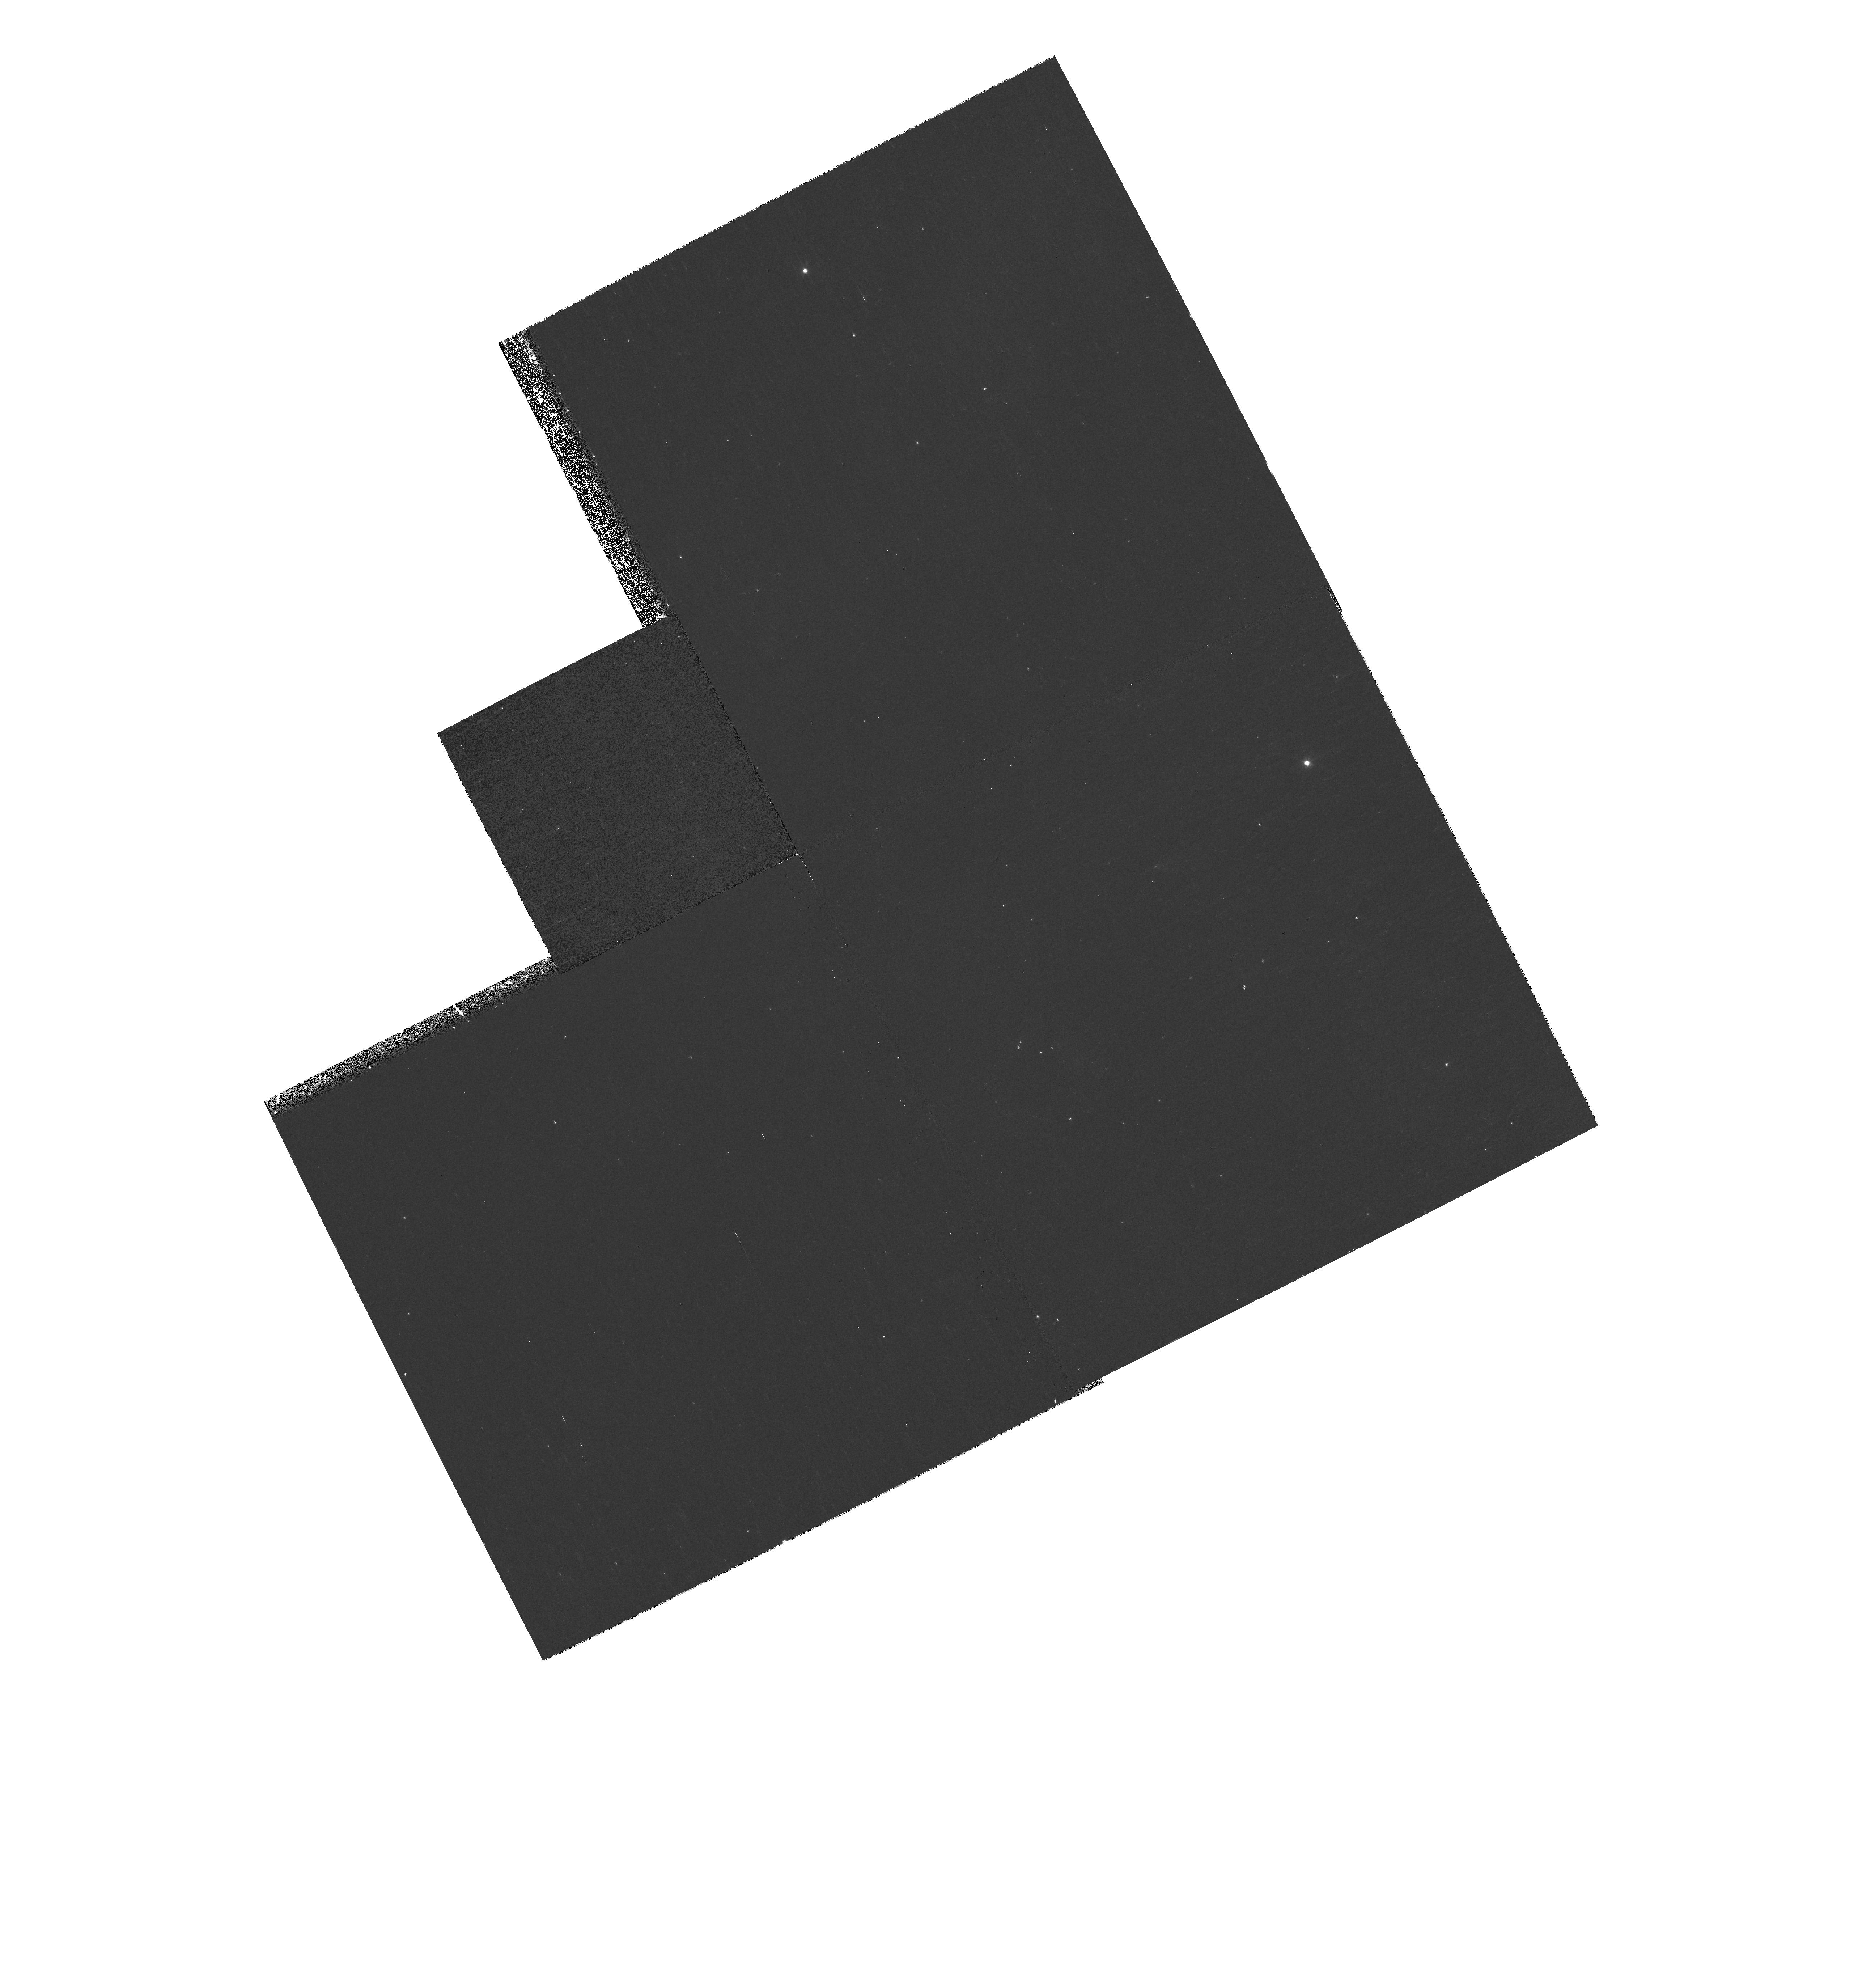
Target: NGC7293-POS4-PAR
Instrument: WFPC2/PC
Filter: F631N
Exposure: 17 min
Observation ID: hst_9700_14_wfpc2_pc_f631n_u8kr14

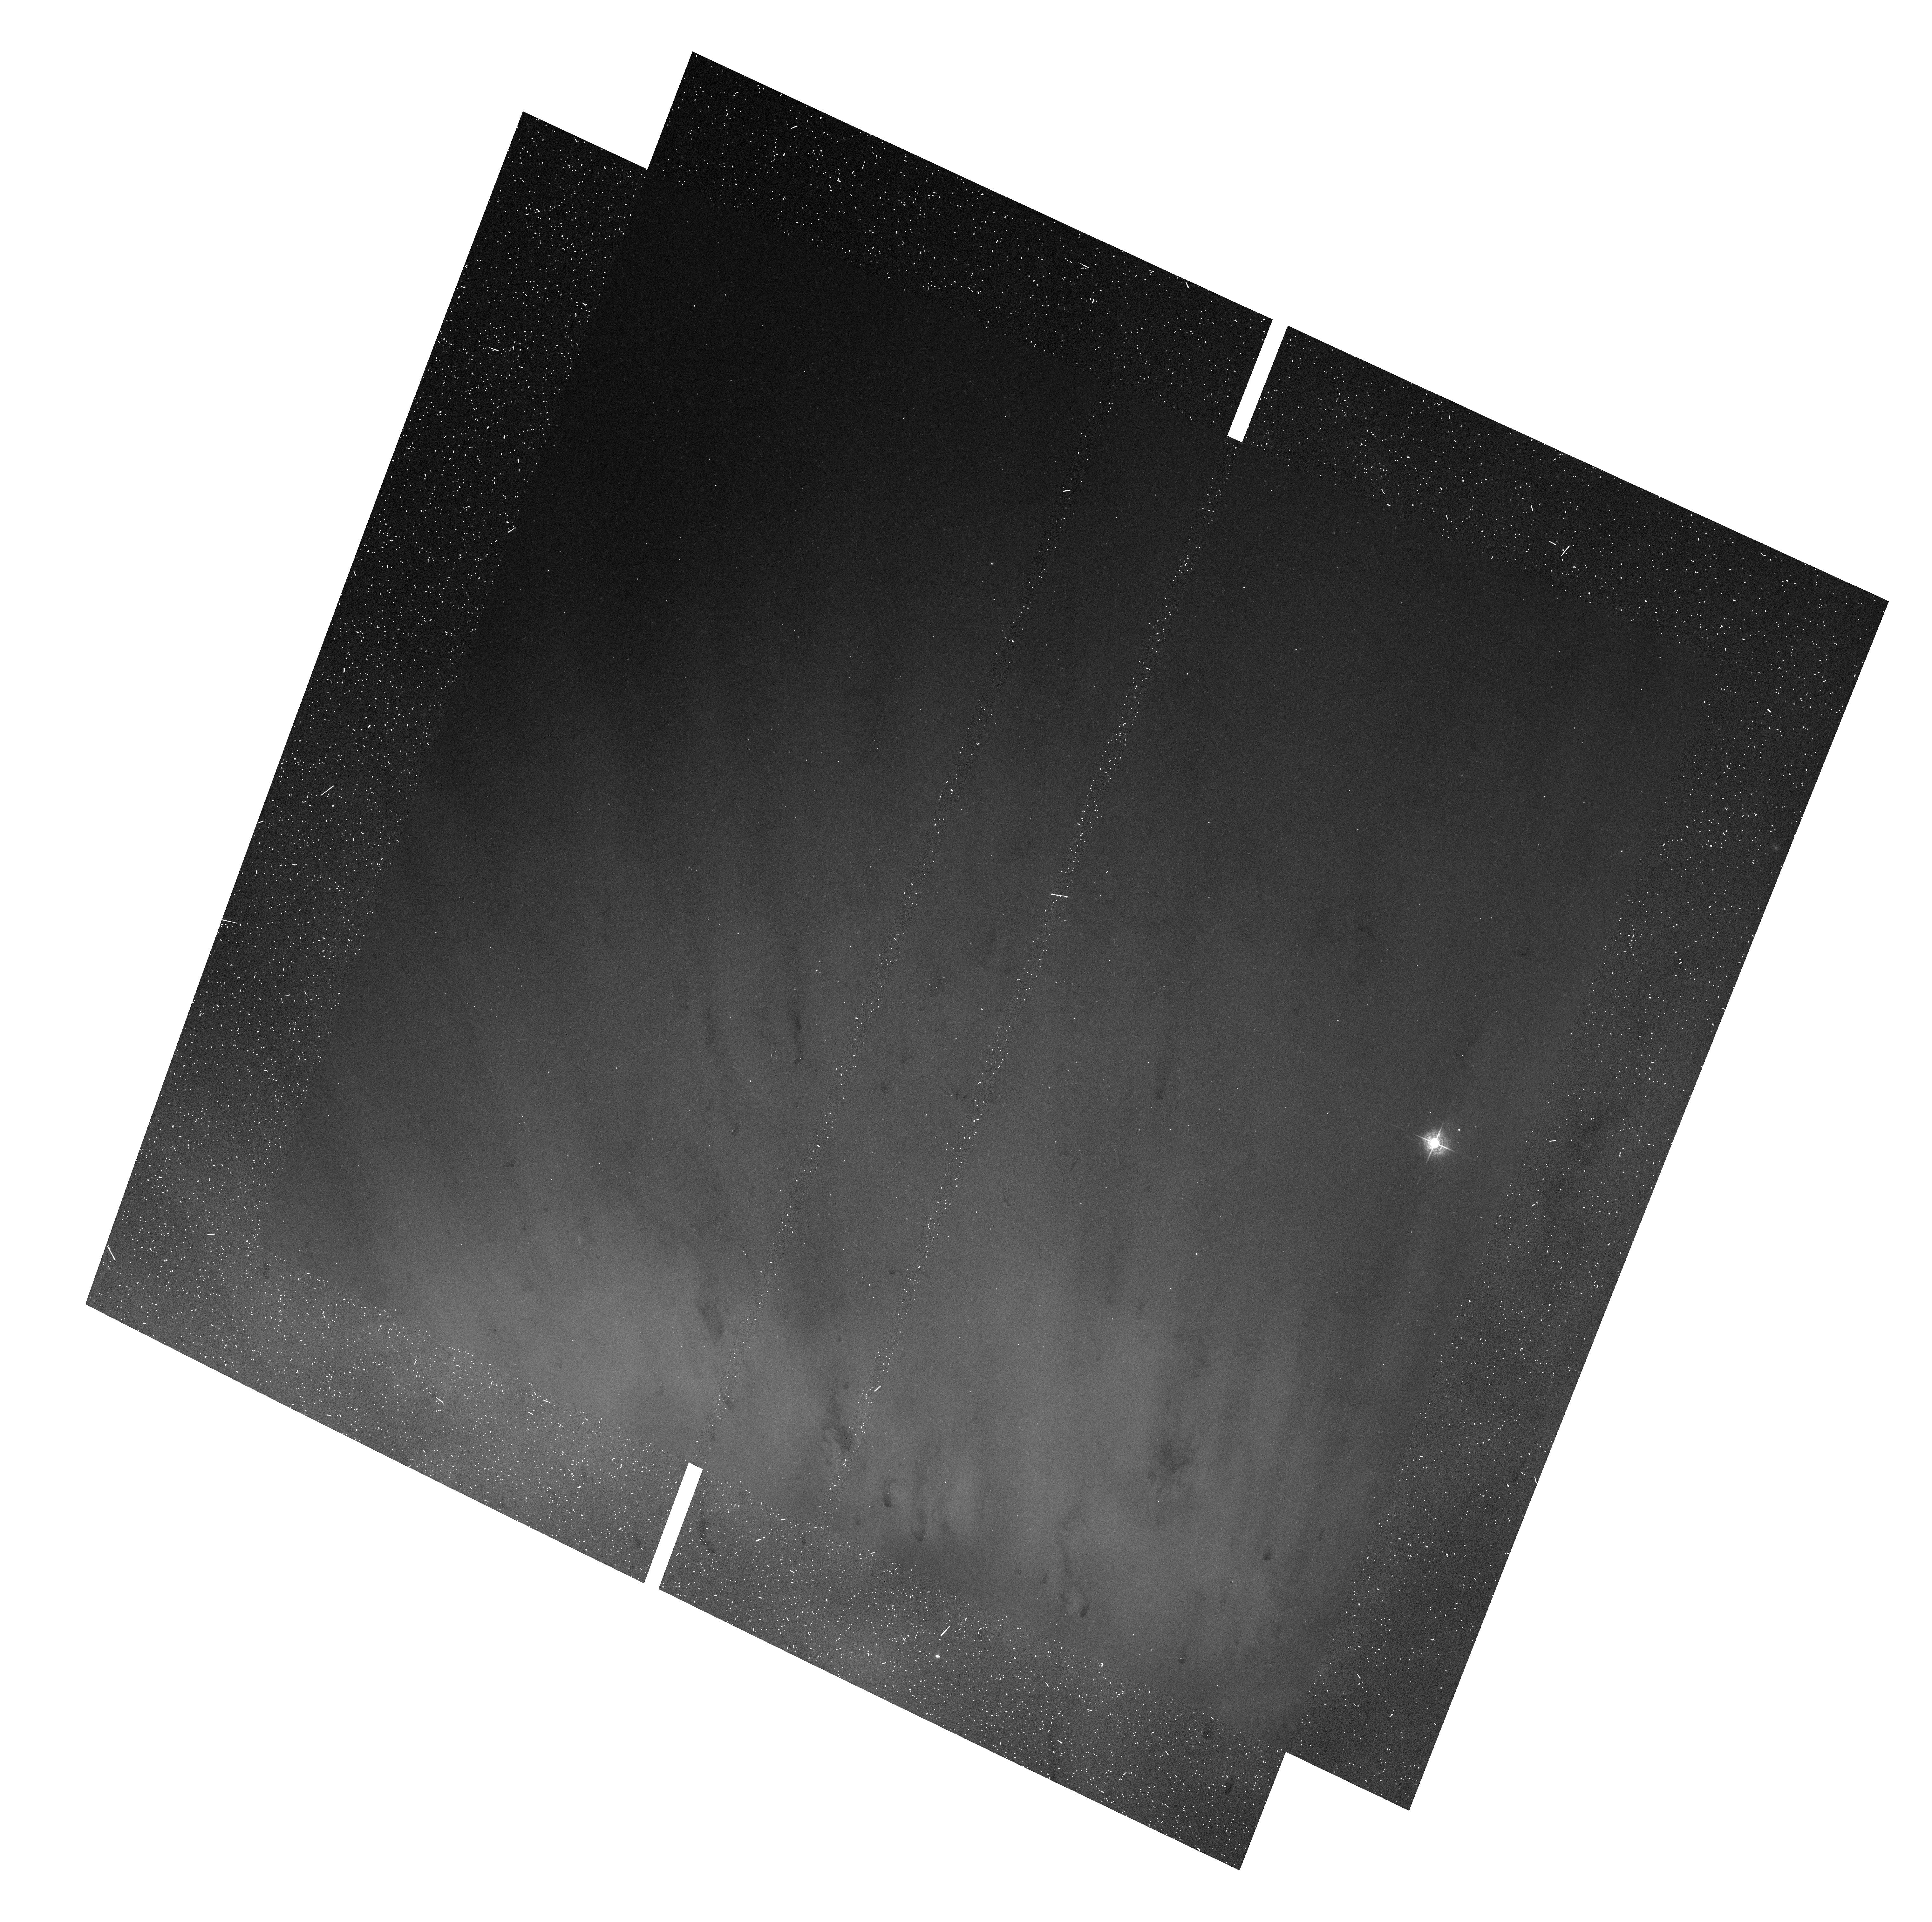
Target: NGC7293-POS1
Instrument: ACS/WFC
Filter: F502N
Exposure: 14 min
Observation ID: hst_9700_01_acs_wfc_f502n_j8kr01

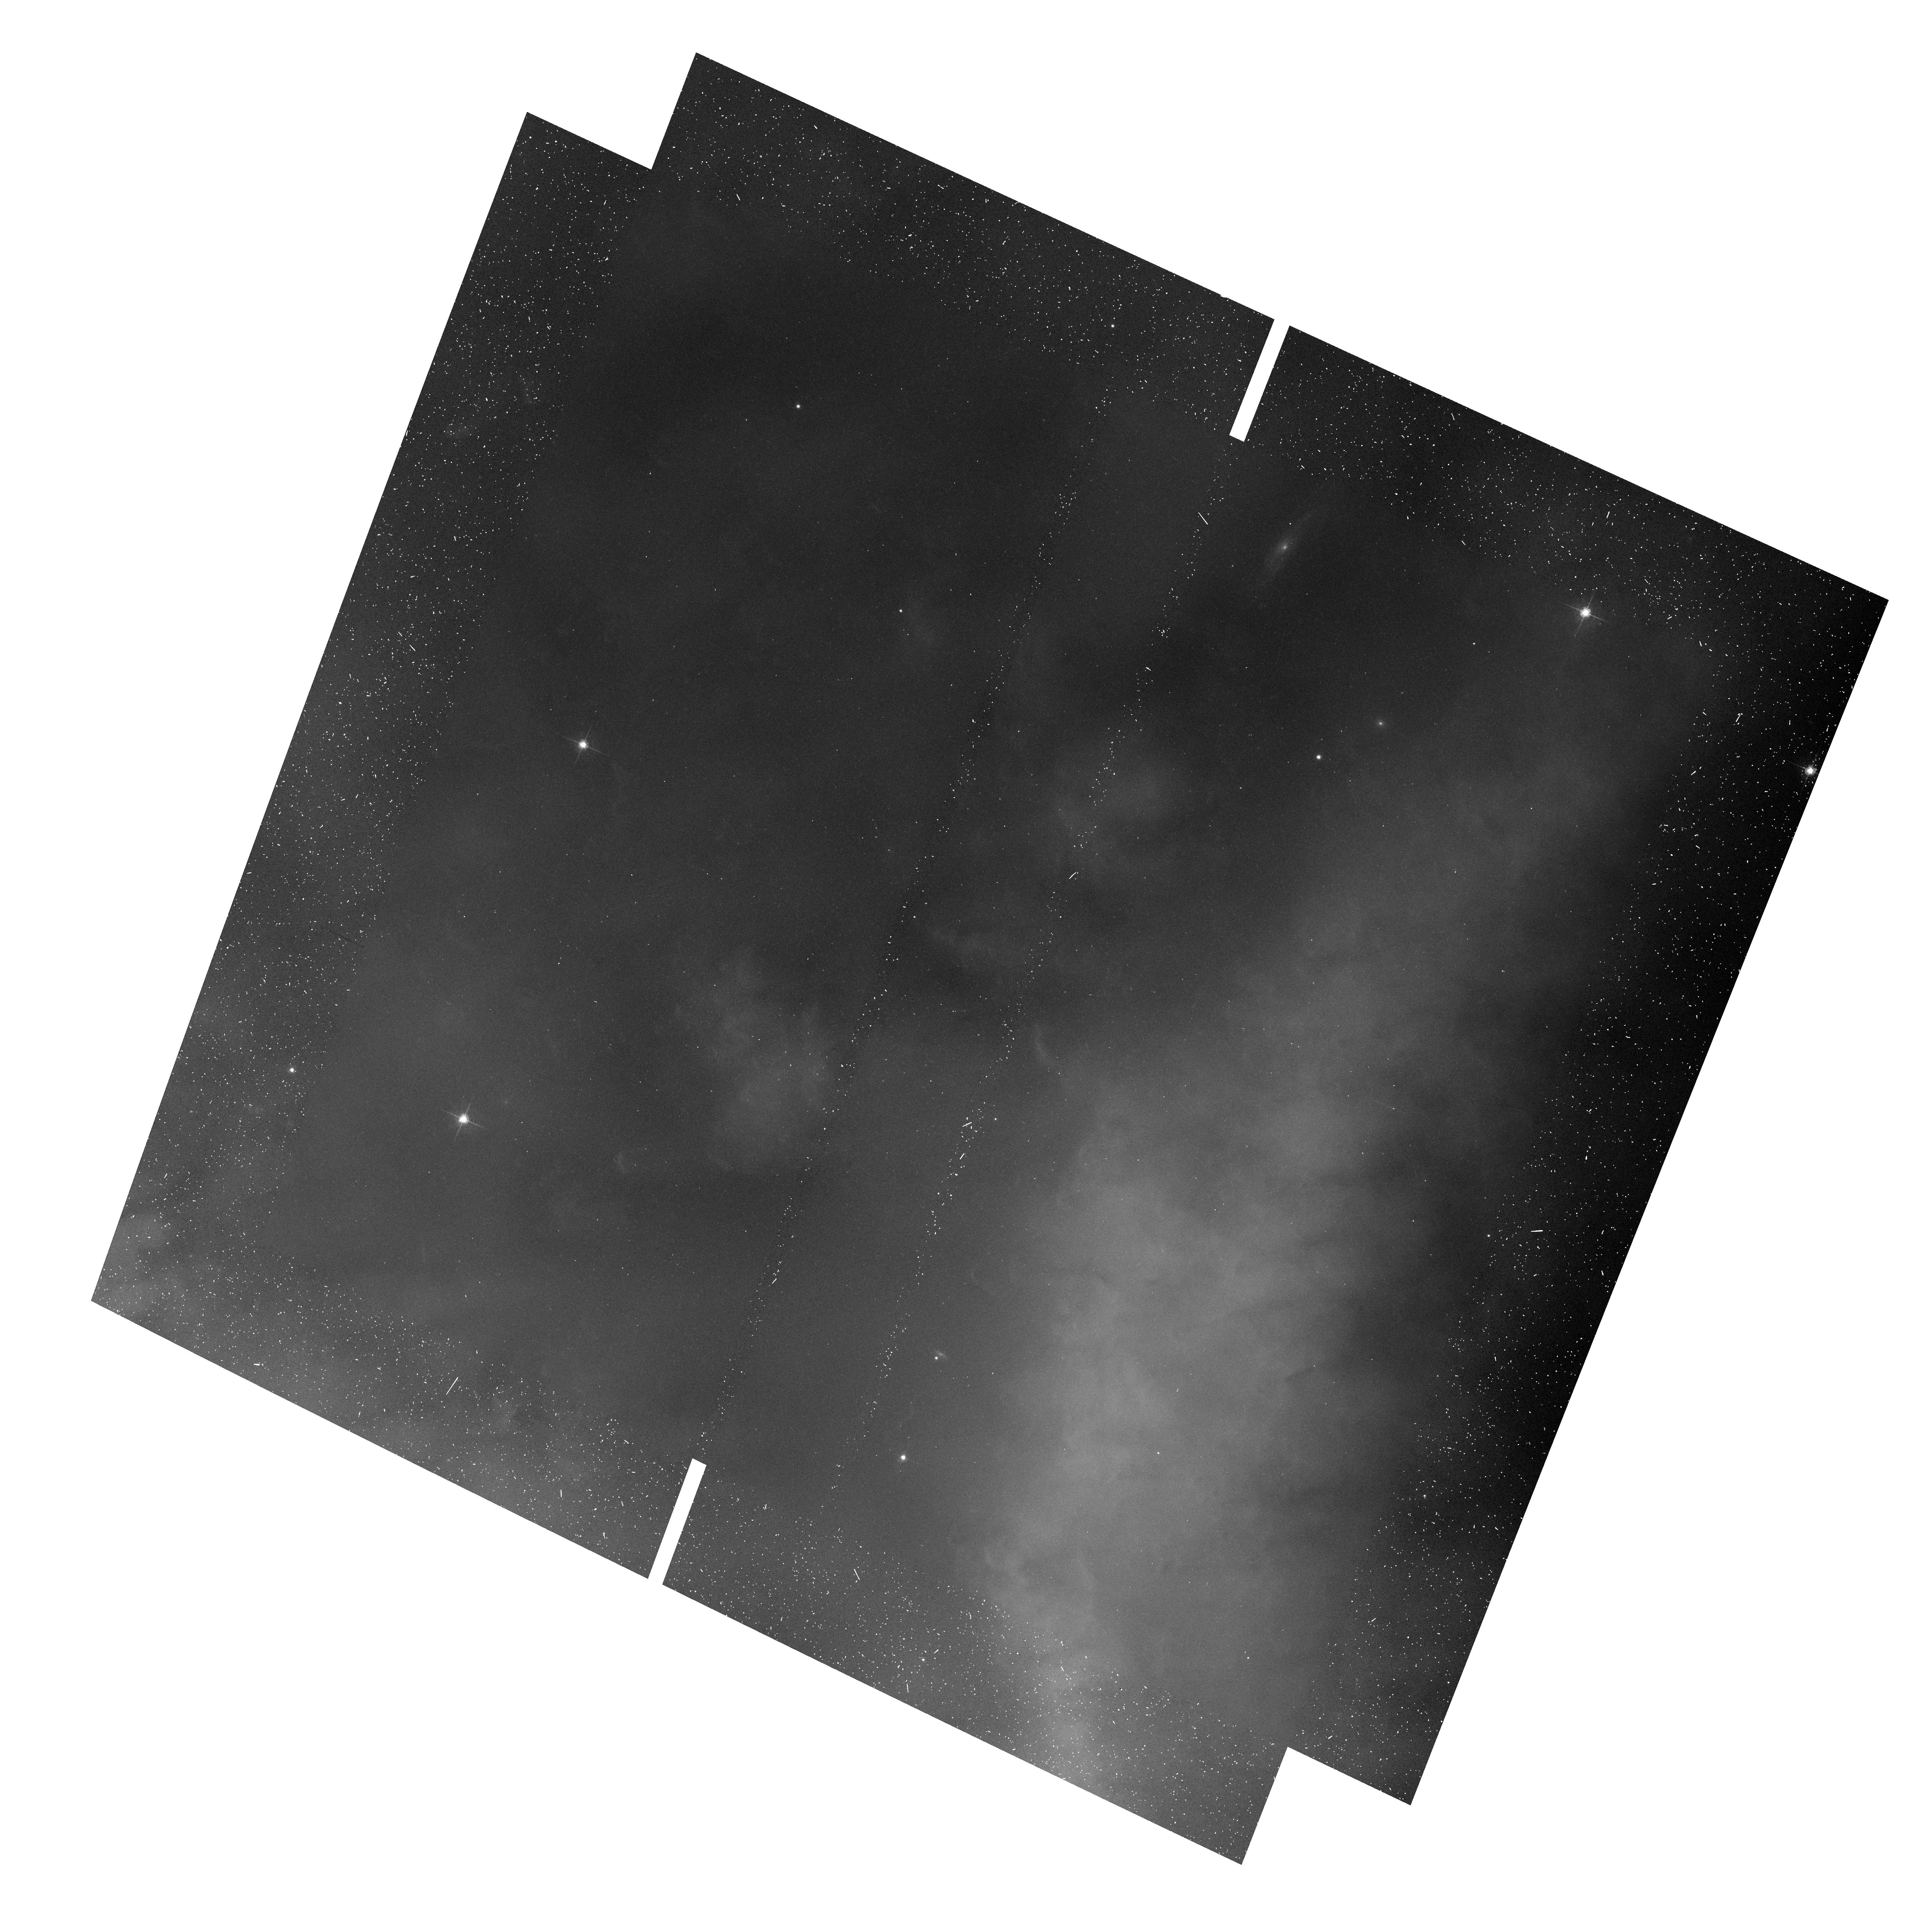
Target: NGC7293-POS3
Instrument: ACS/WFC
Filter: F658N
Exposure: 15 min
Observation ID: hst_9700_03_acs_wfc_f658n_j8kr03

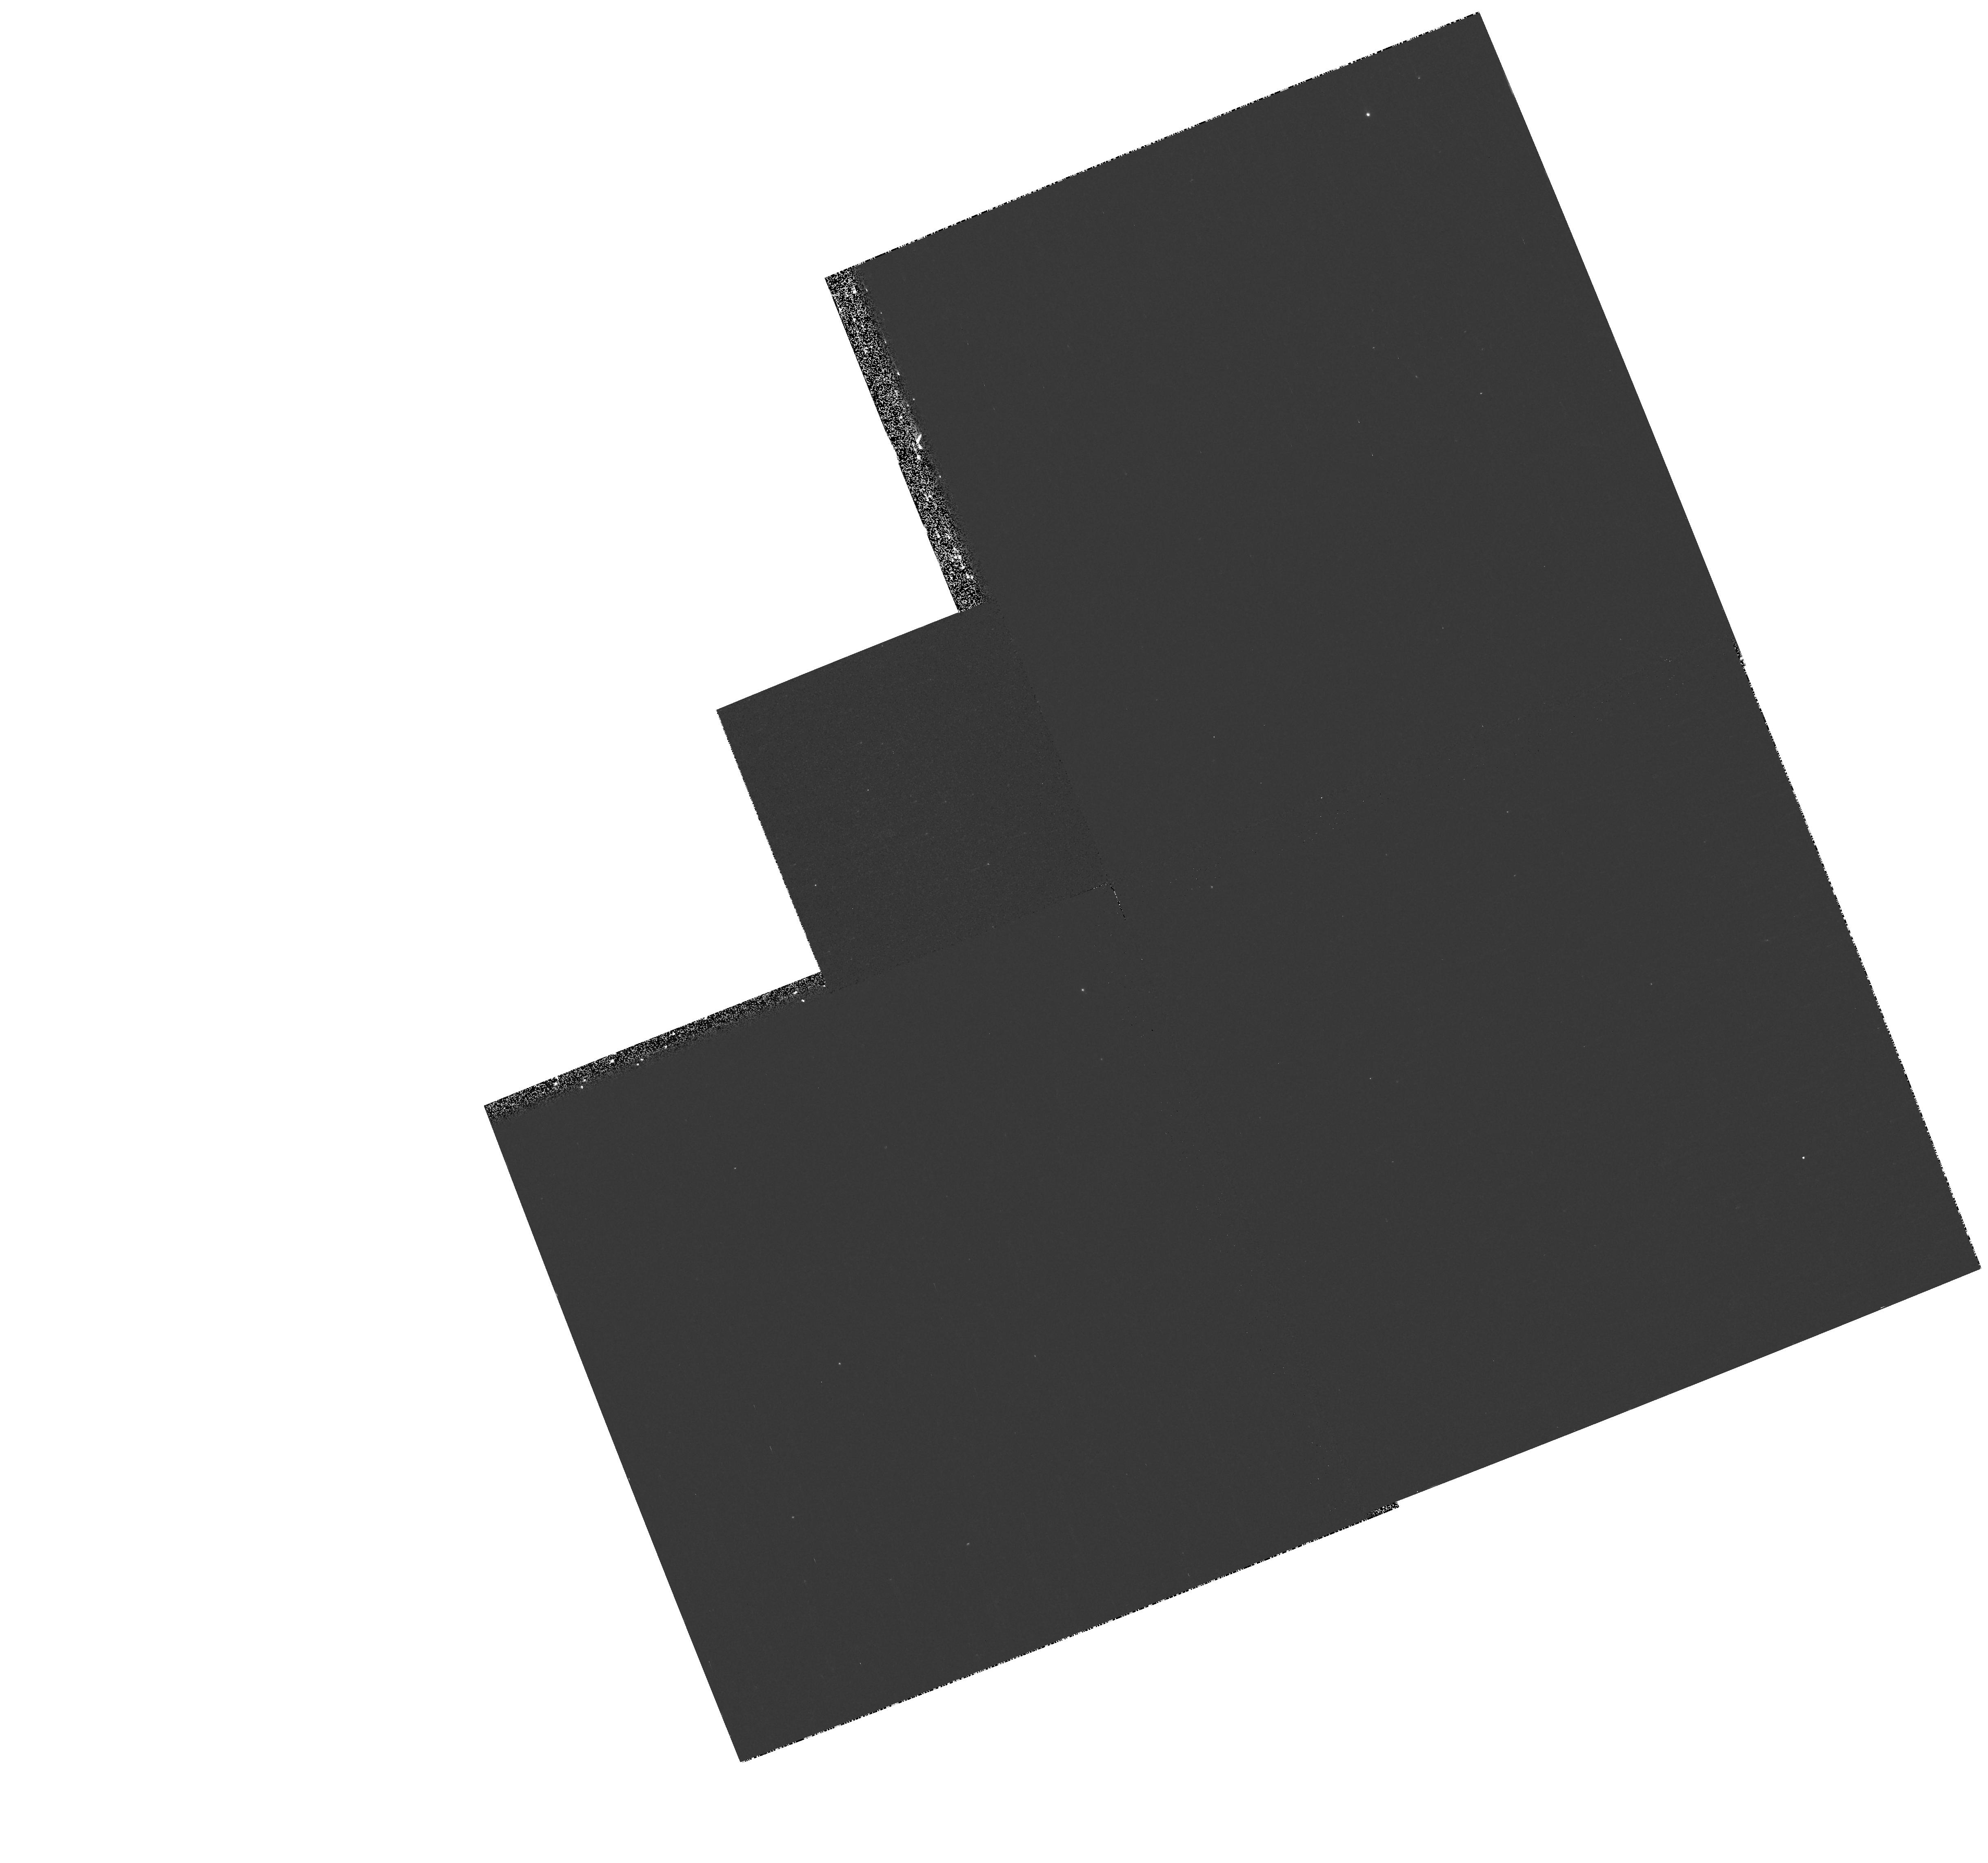
Target: NGC7293-POS7-PAR
Instrument: WFPC2/PC
Filter: F631N
Exposure: 13 min
Observation ID: hst_9700_07_wfpc2_pc_f631n_u8kr07

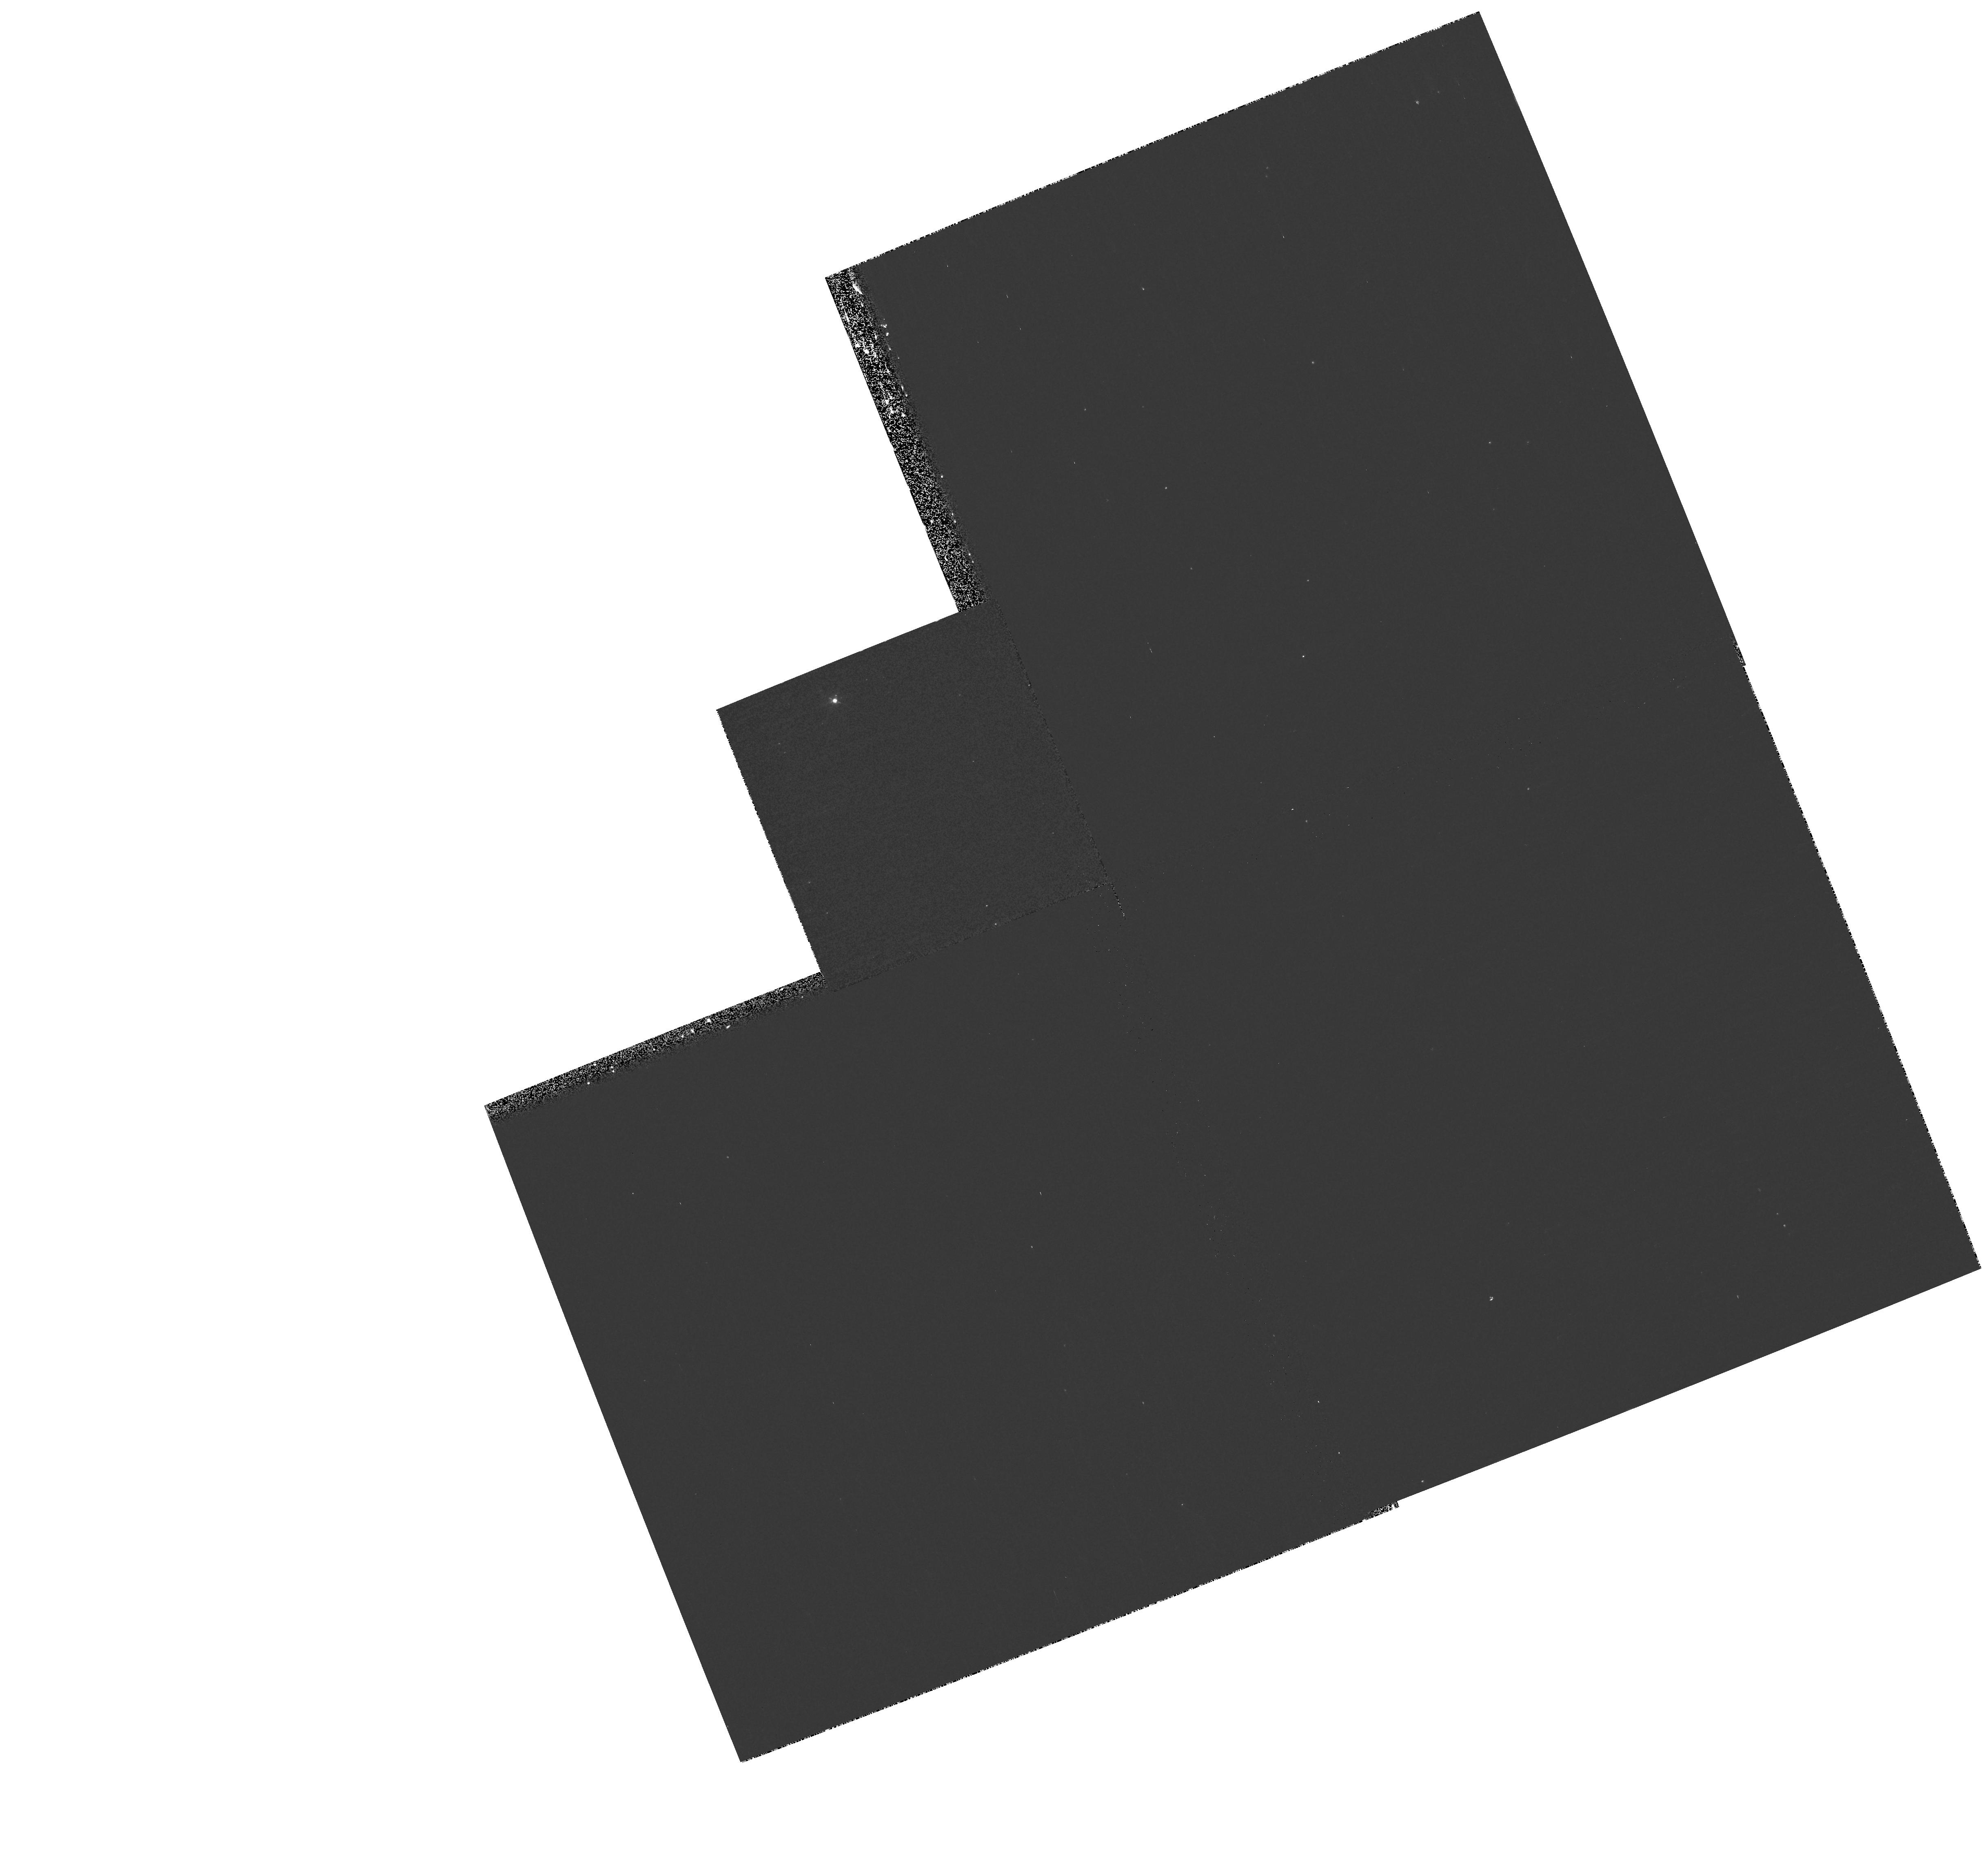
Target: NGC7293-POS3-PAR
Instrument: WFPC2/PC
Filter: F469N
Exposure: 13 min
Observation ID: hst_9700_03_wfpc2_pc_f469n_u8kr03

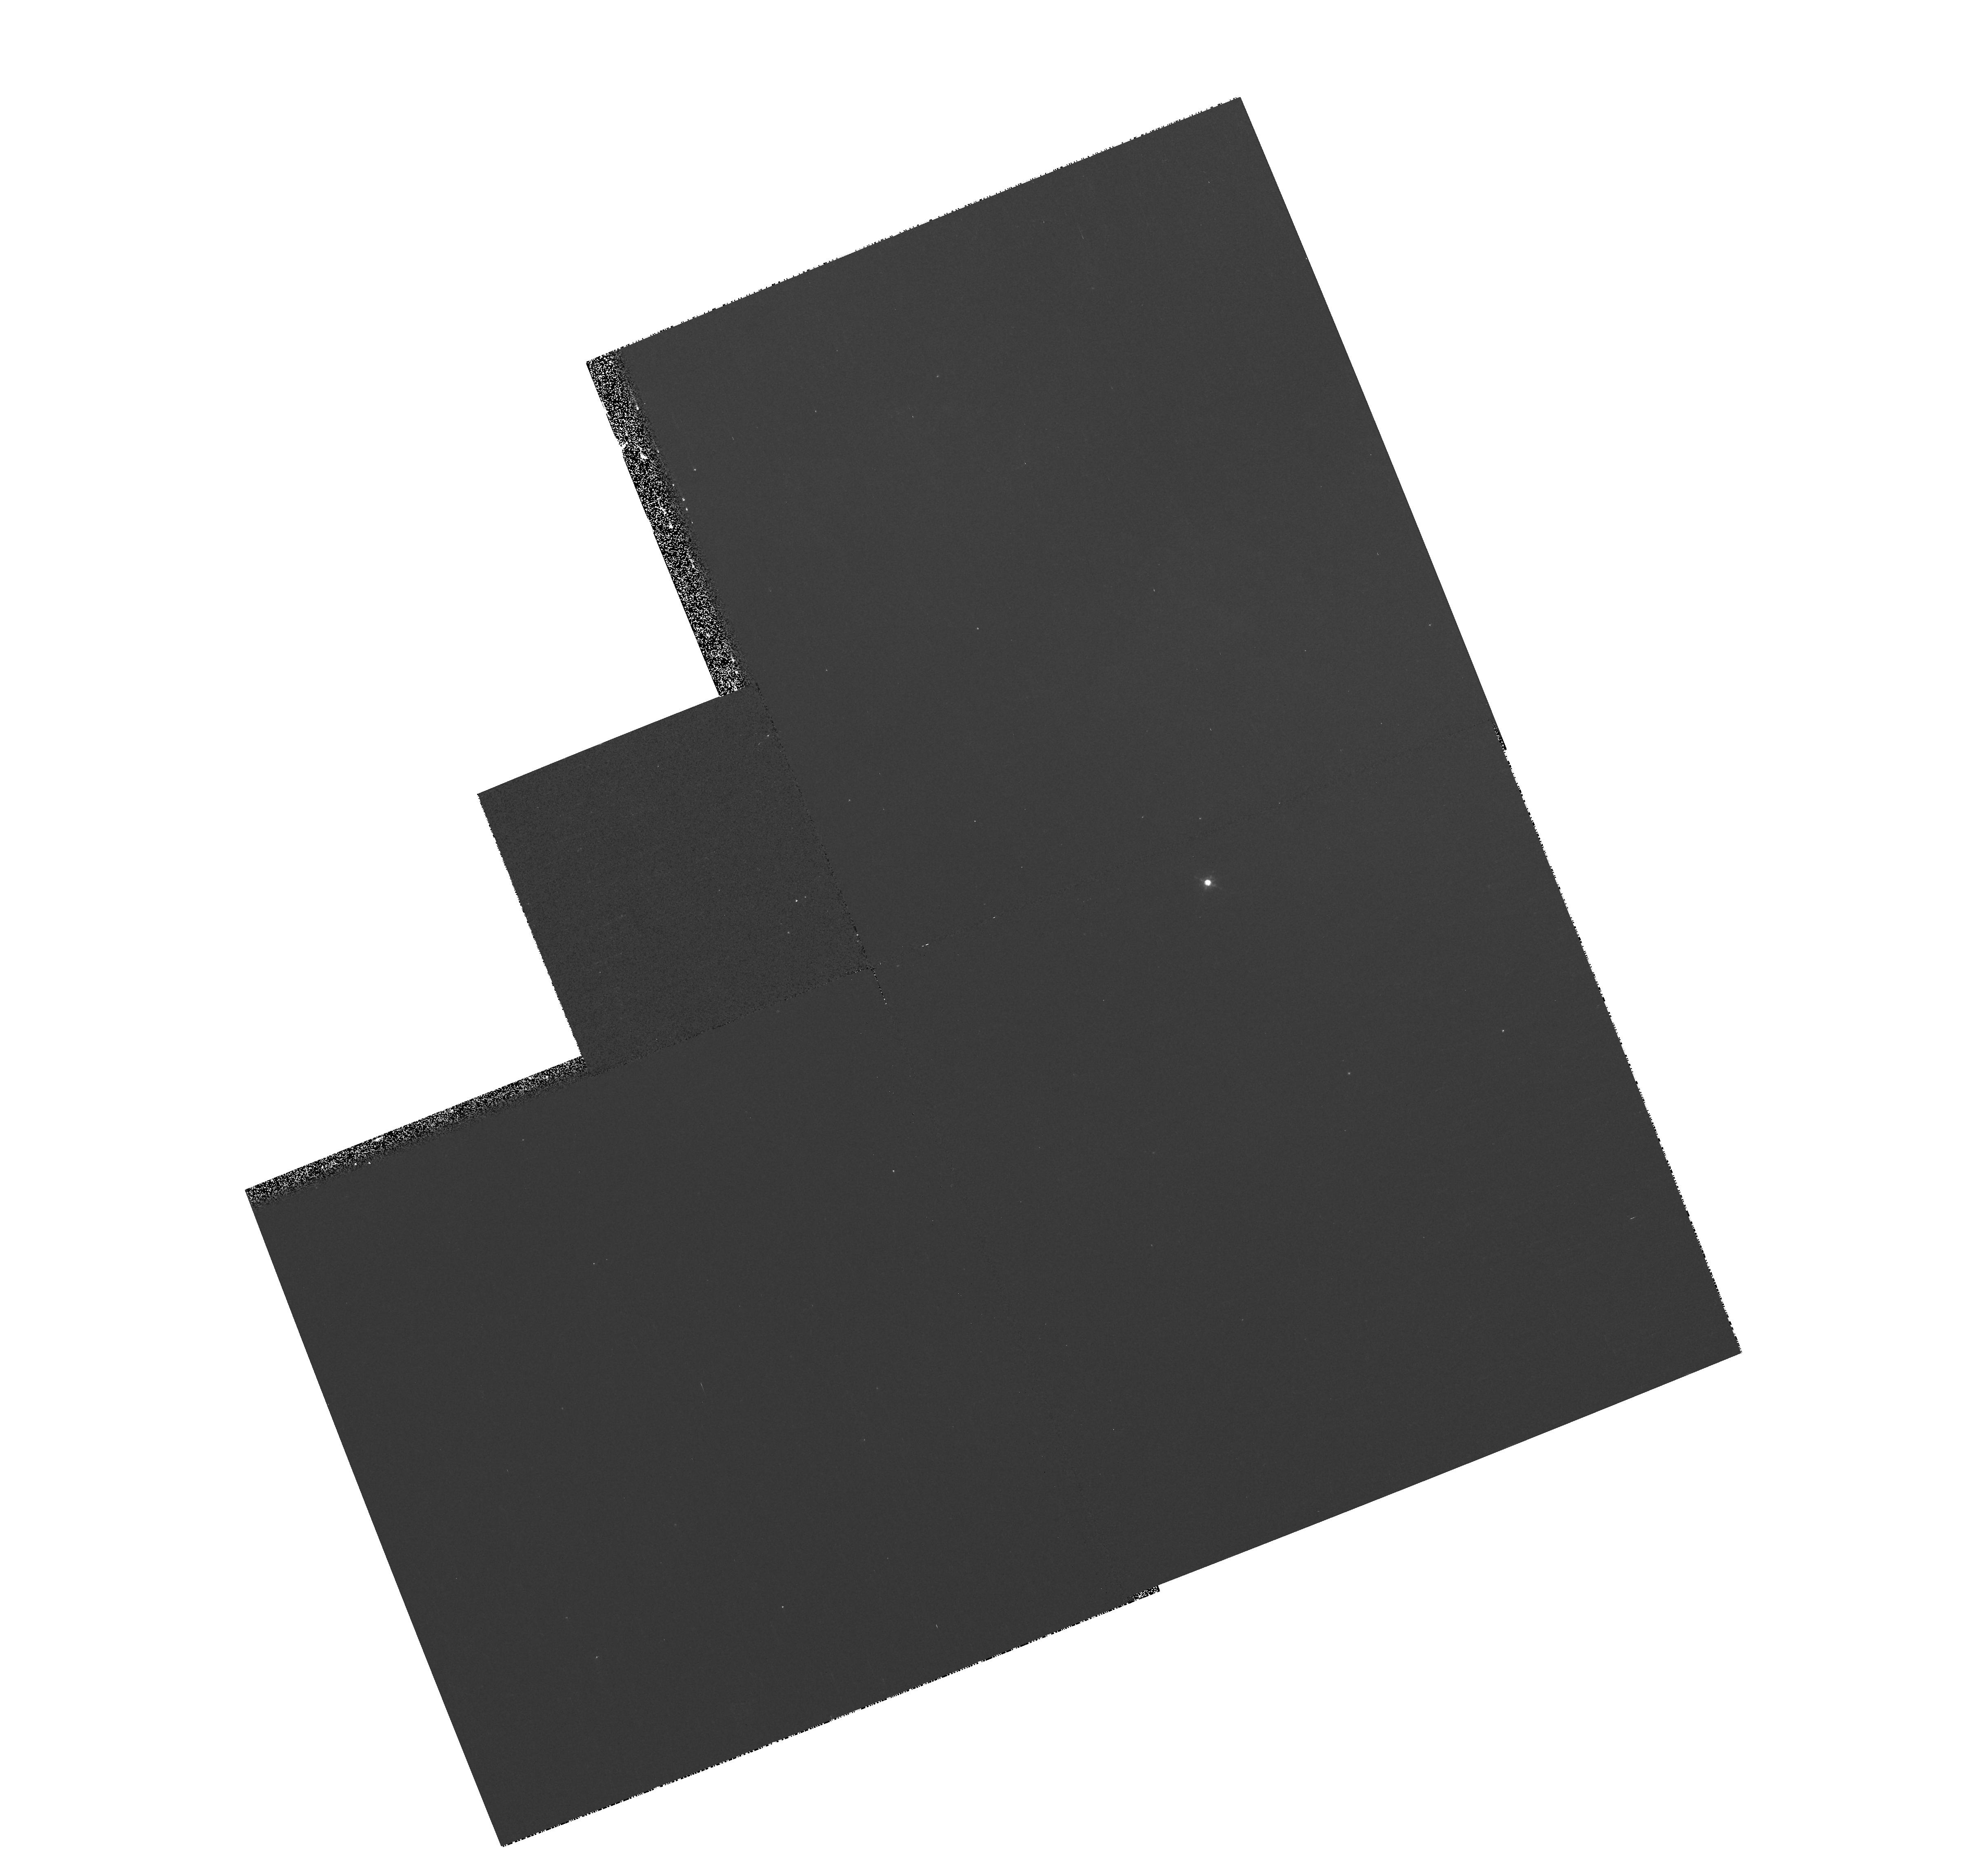
Target: NGC7293-POS9-PAR
Instrument: WFPC2/PC
Filter: F656N
Exposure: 13 min
Observation ID: hst_9700_09_wfpc2_pc_f656n_u8kr09

2002 Leonid Observations:  The Hubble Helix (PI: Meixner, Margaret)

Observations of Helix Nebula during 2002.322:00-14. We are pursuing an observational campaign on the Helix during the Leonids shower time 2002. The goal is to study the ionized and molecular gas in this closest example of a bright planetary nebula. The Helix contains many knots of material that are partially ionized knots of molecular gas and dust formed by instabilities. These contain as much material as the nebular ring which dominates the Helix's appearance. Because the Helix nebula is approximately the size of the full moon, we can plan to use ACS to make a large mosaic of the Helix and while doing this mosaic we can also make parallel observations with the other HST instruments. One of the goals is to have some overlapping information on a set of knots in the Helix.